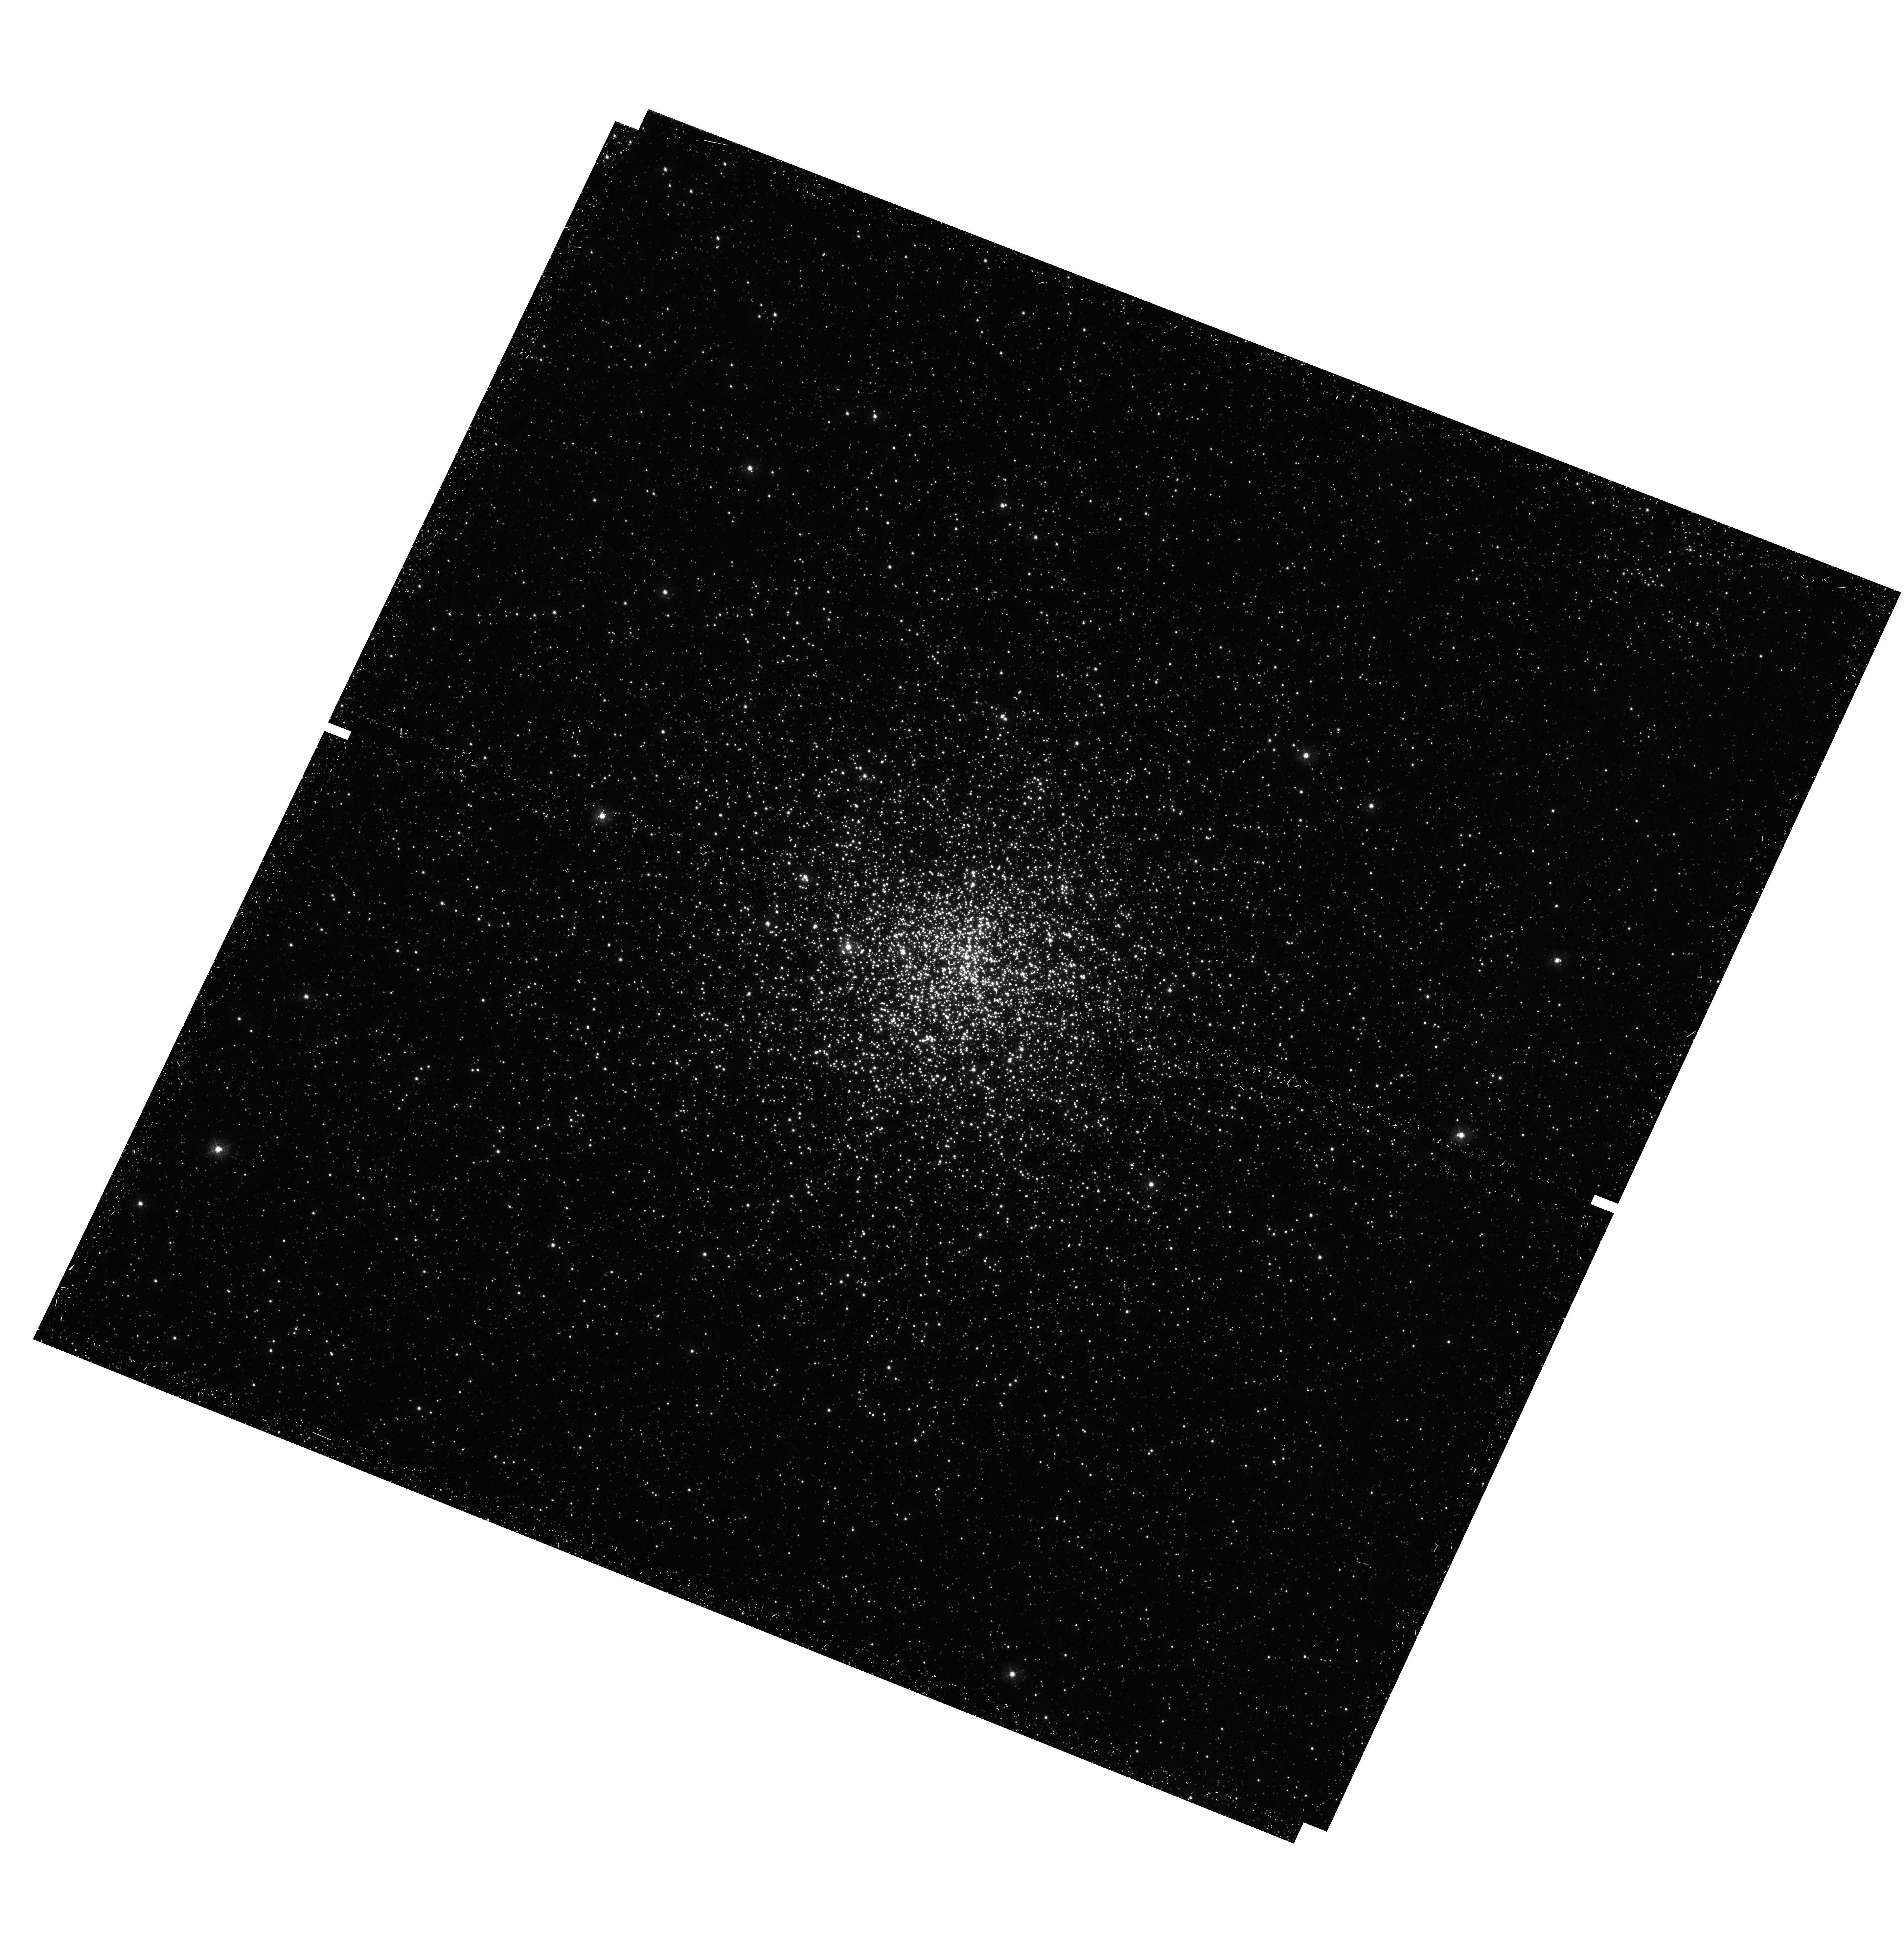
Target: NGC-1856
Instrument: WFC3/UVIS
Filter: F336W
Exposure: 24 min
Observation ID: hst_13379_02_wfc3_uvis_f336w_icb702

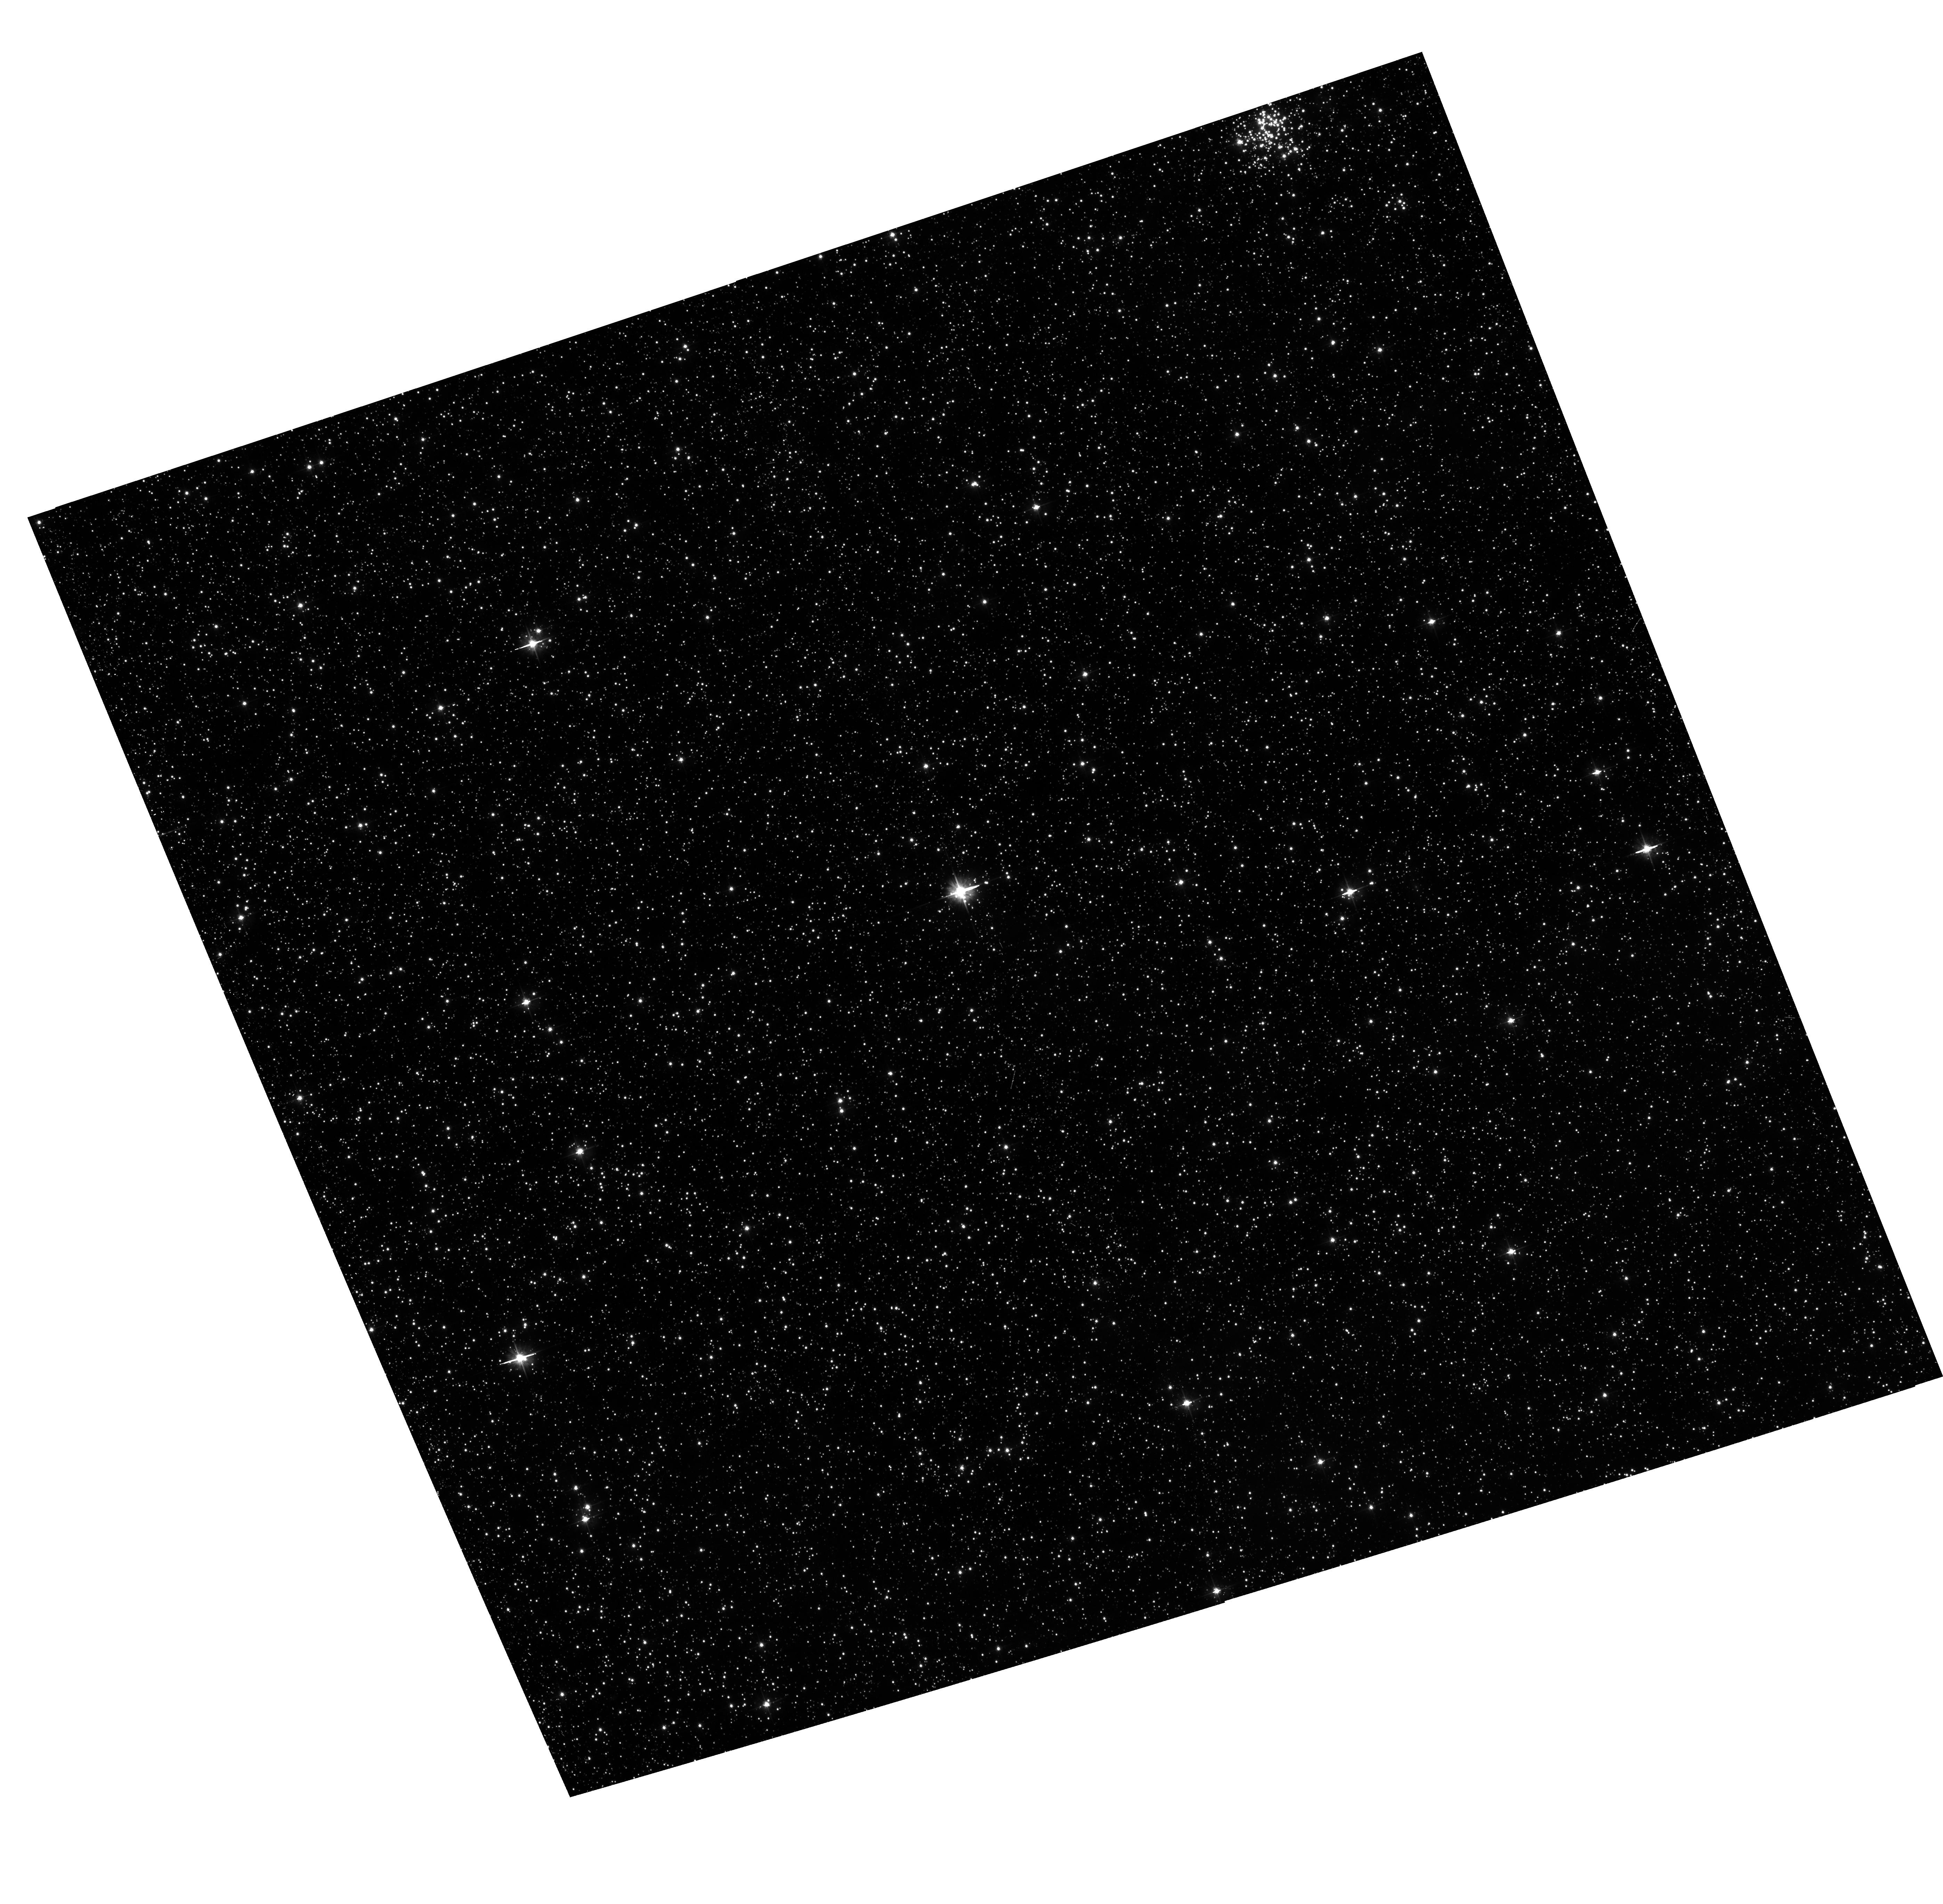
Target: NGC-1856
Instrument: ACS/WFC
Filter: F475W
Exposure: 22 min
Observation ID: hst_13379_02_acs_wfc_f475w_jcb702

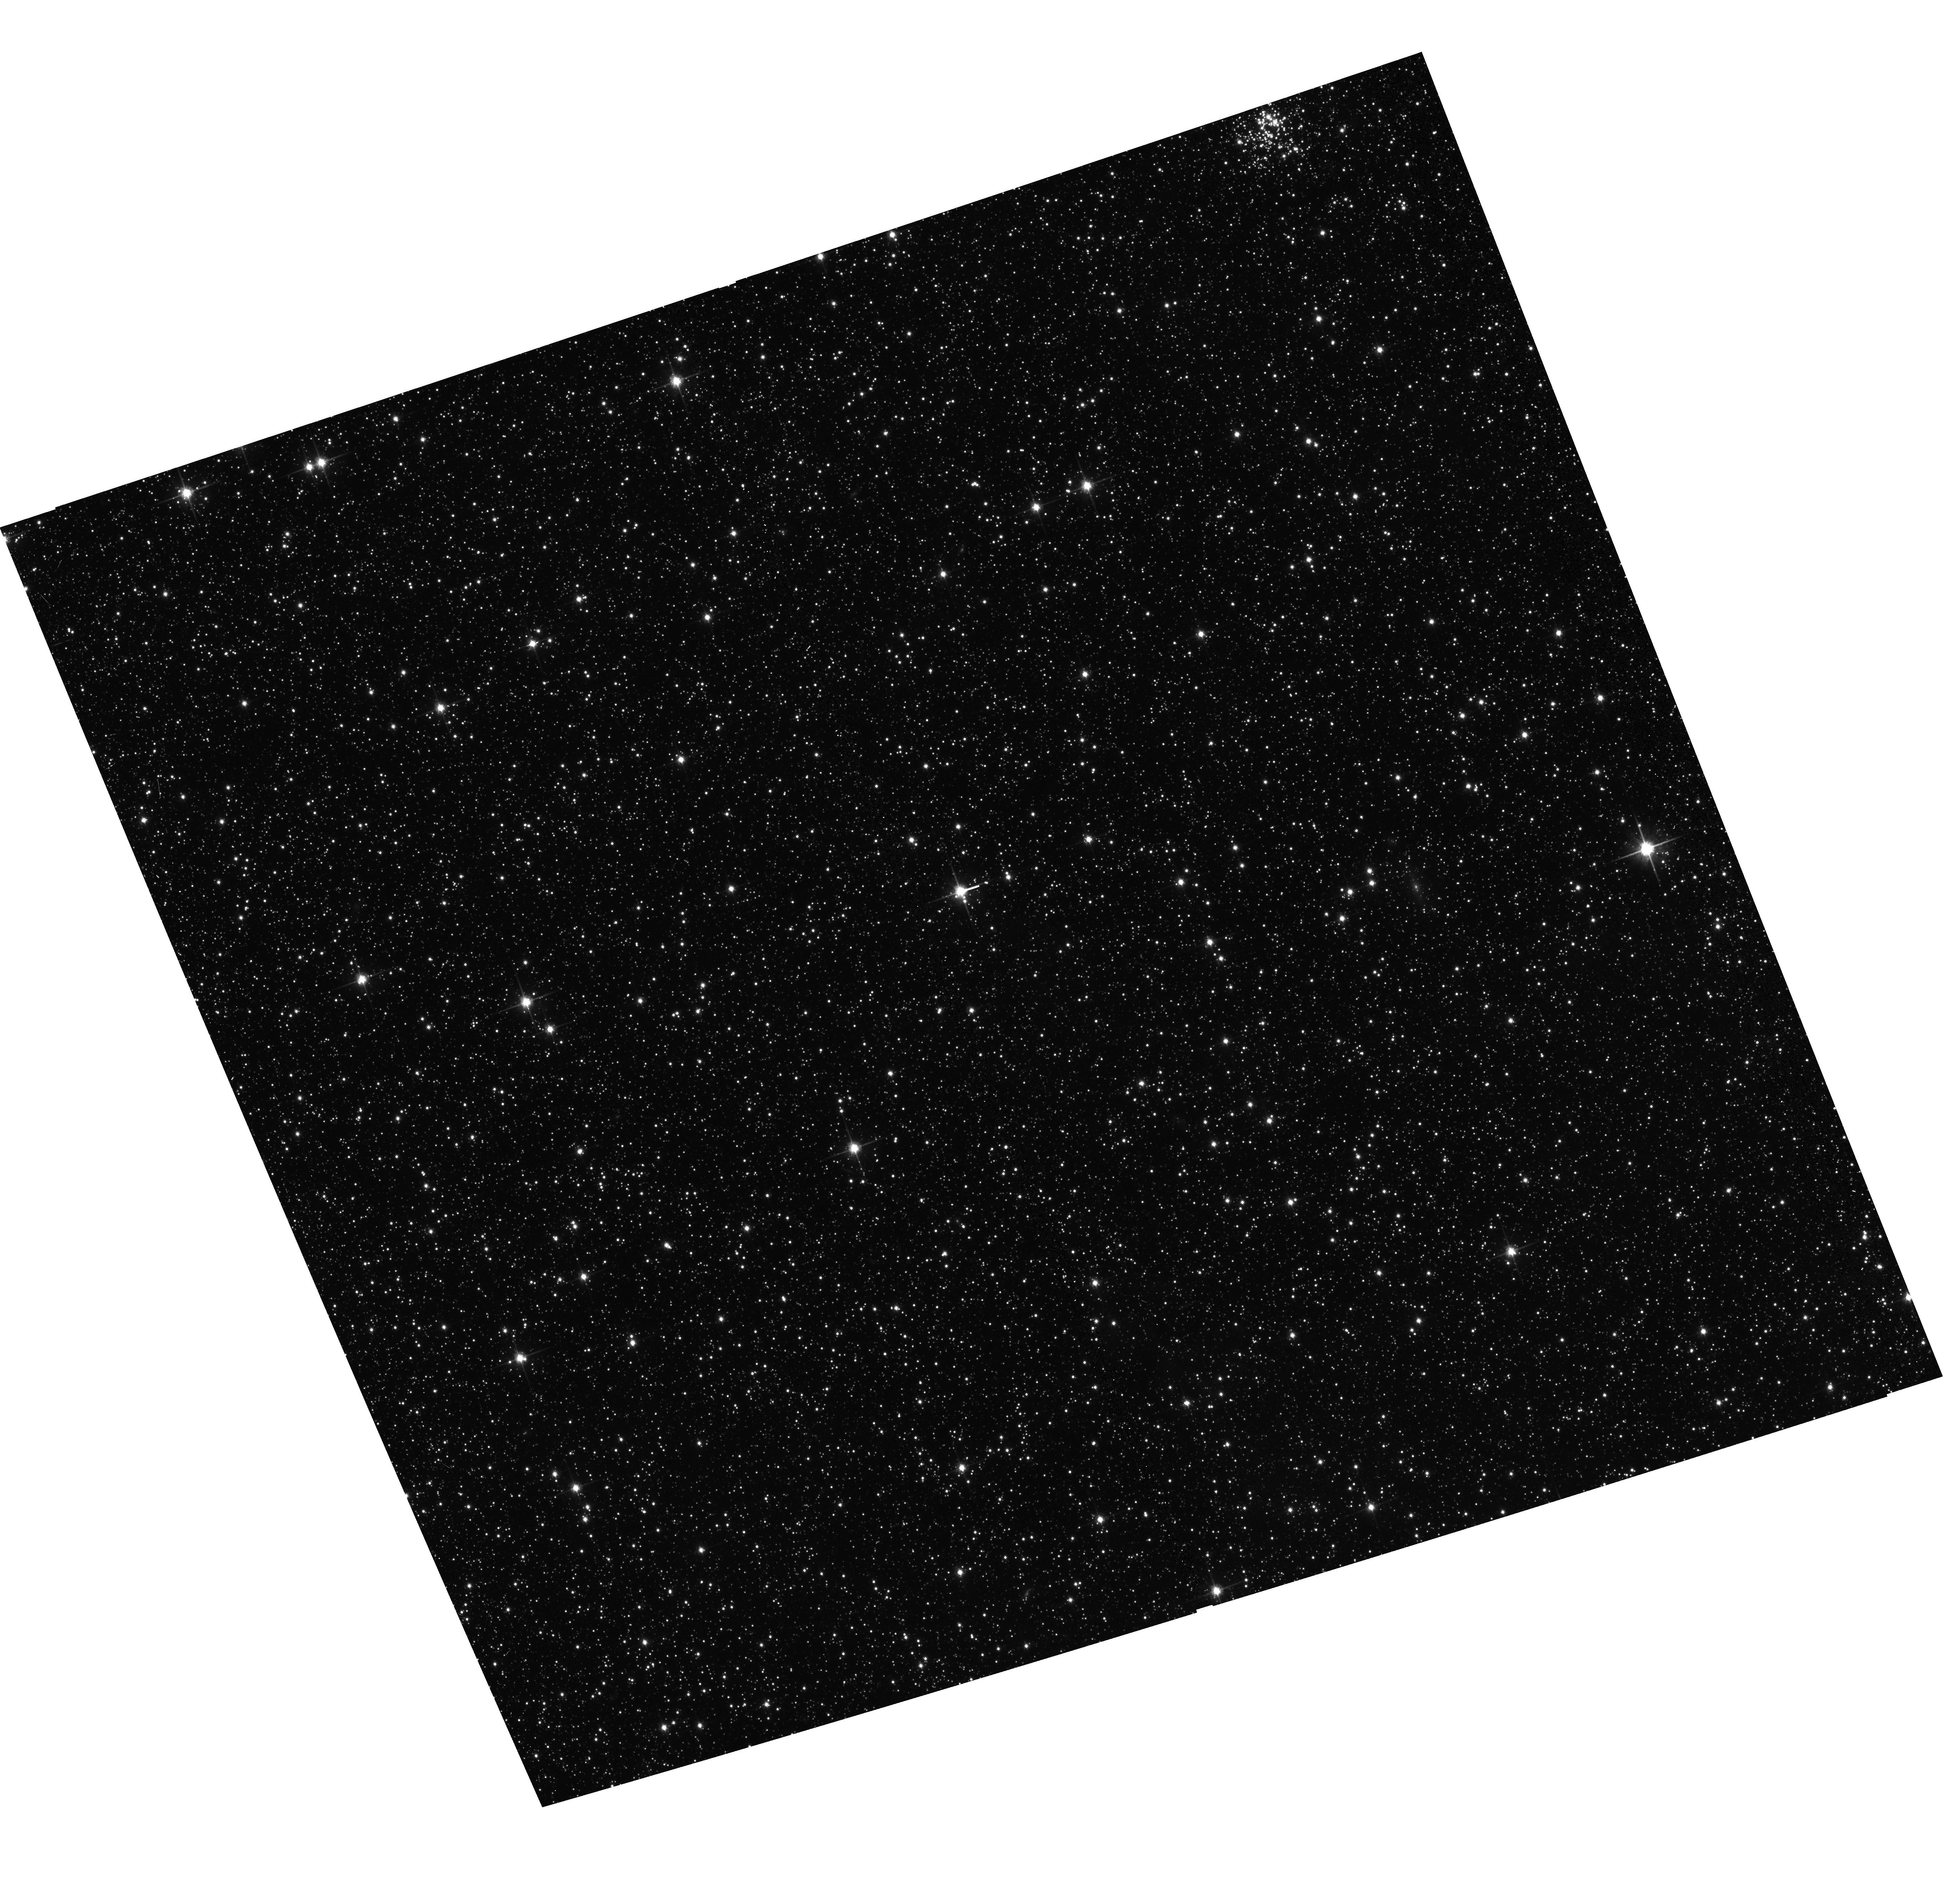
Target: NGC-1856
Instrument: ACS/WFC
Filter: F814W
Exposure: 10 min
Observation ID: hst_13379_02_acs_wfc_f814w_jcb702

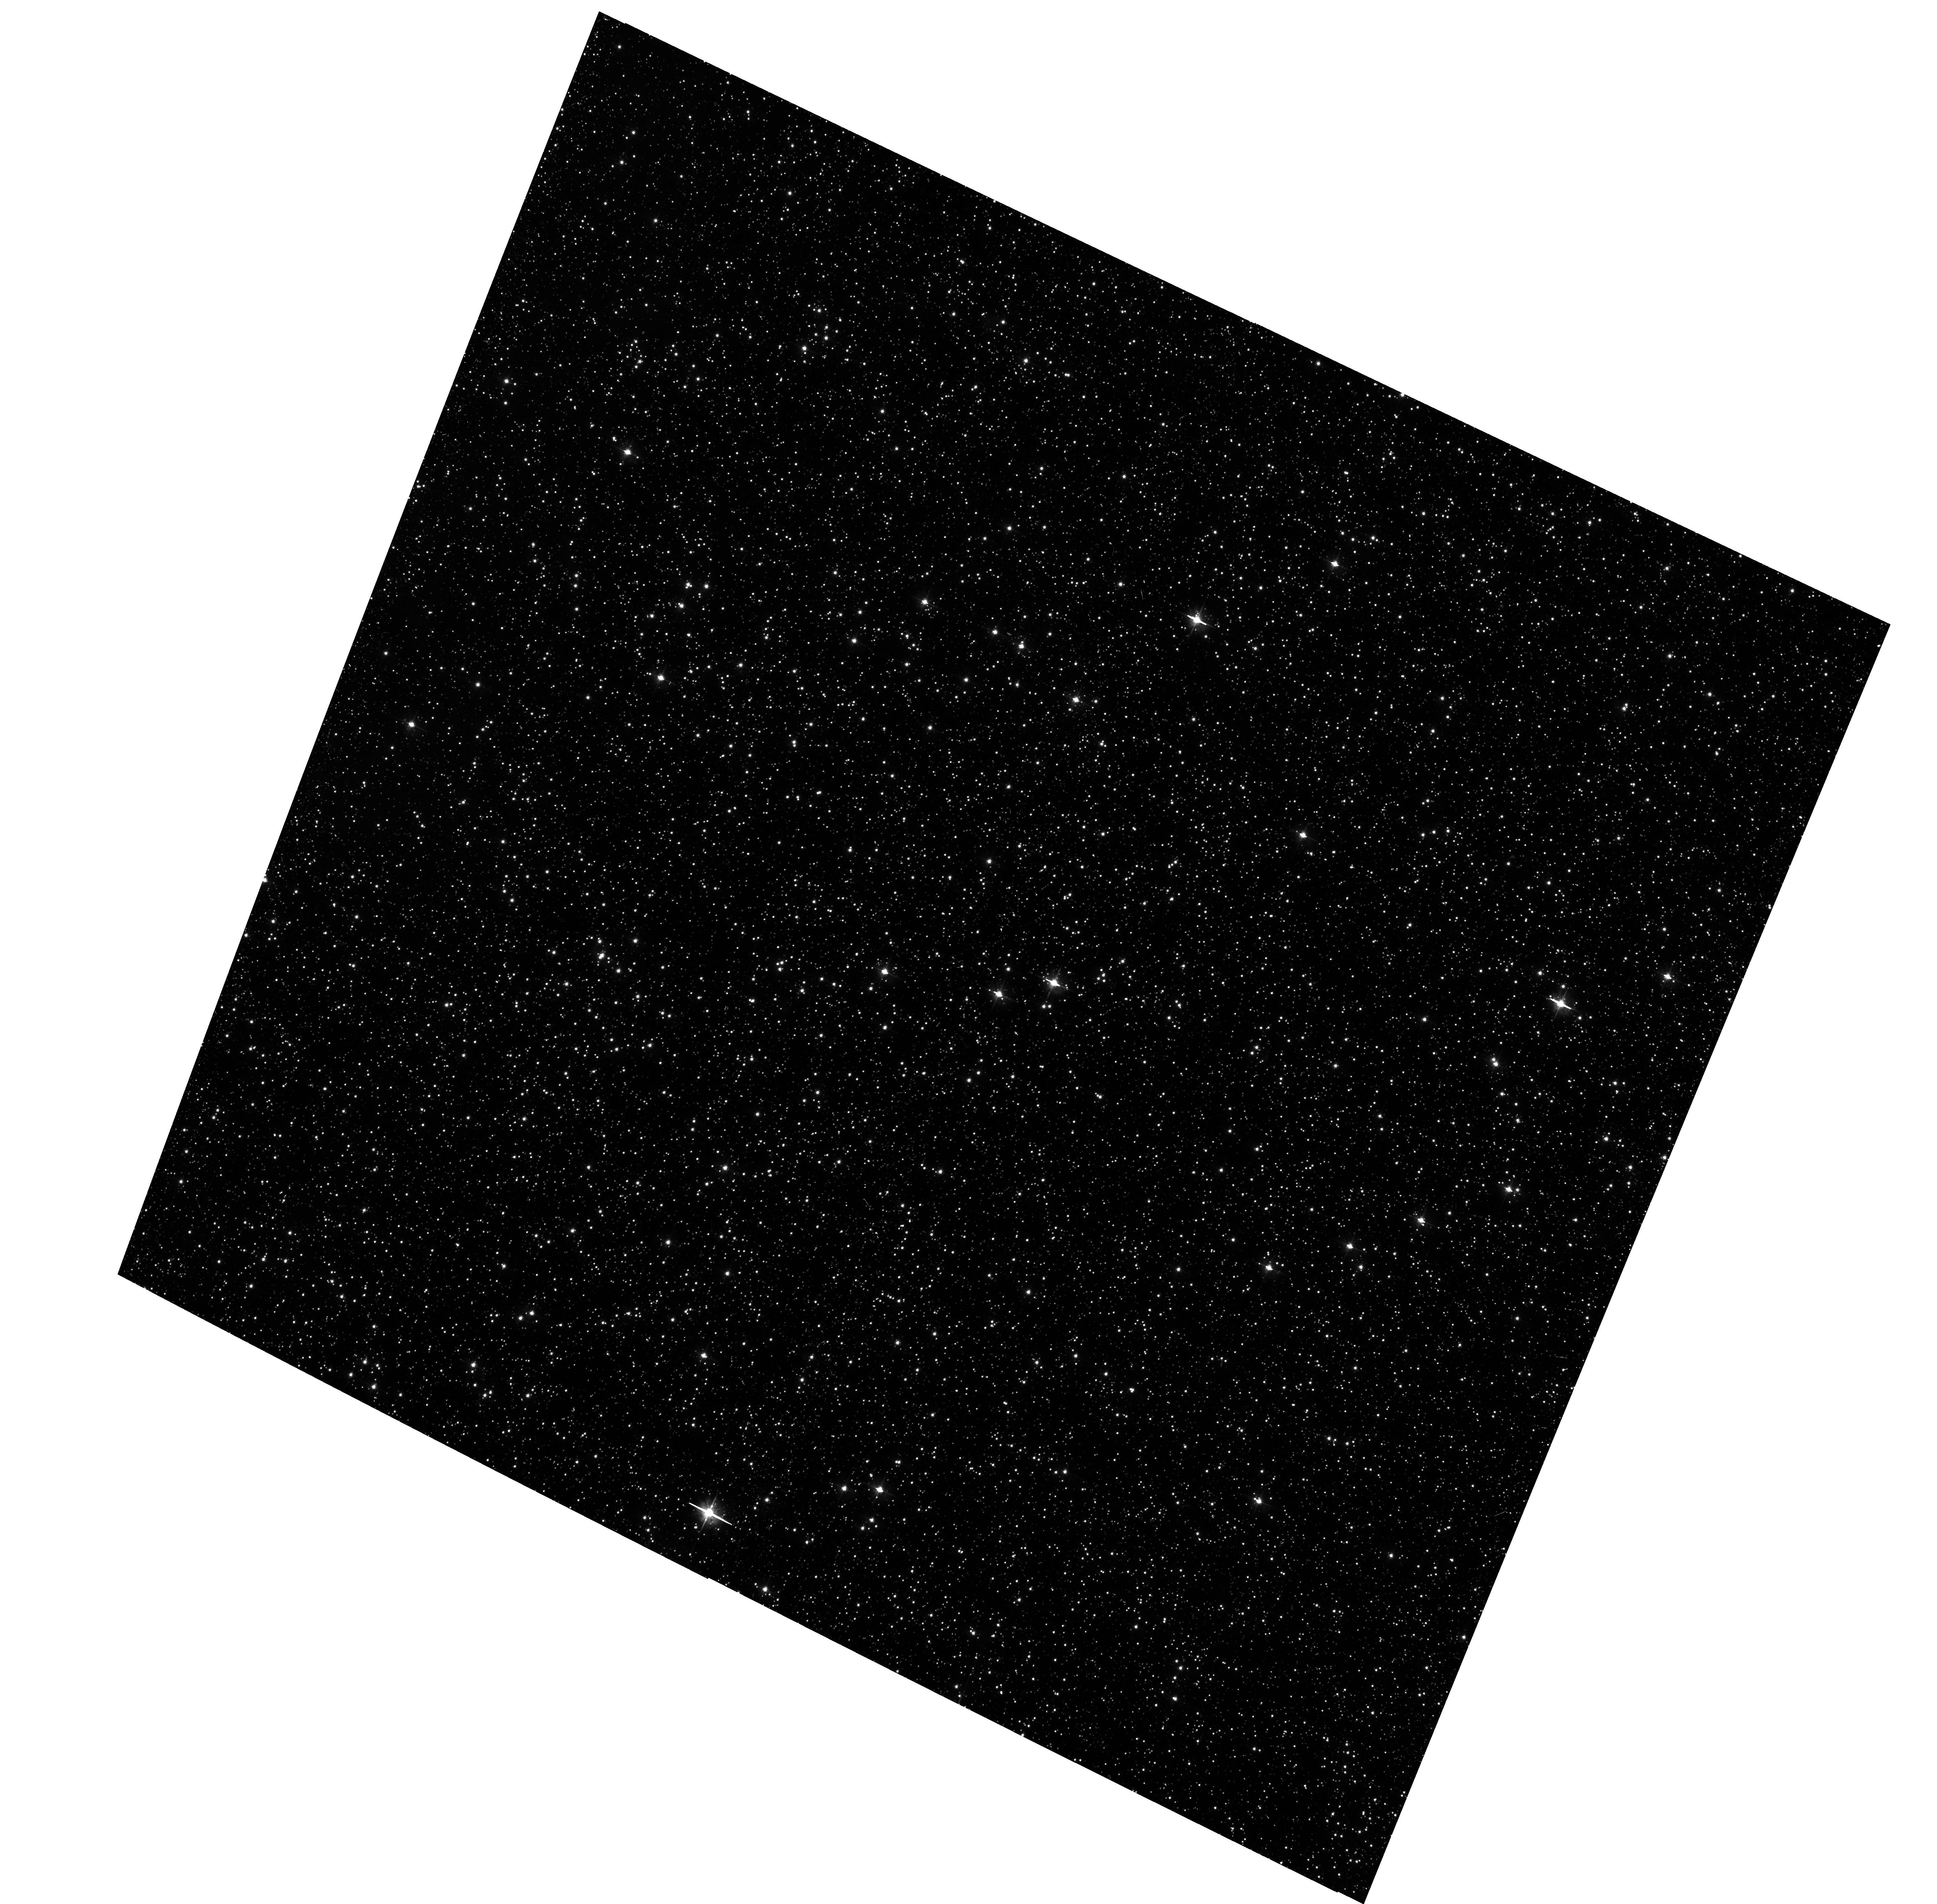
Target: NGC-1856
Instrument: ACS/WFC
Filter: F475W
Exposure: 22 min
Observation ID: hst_13379_01_acs_wfc_f475w_jcb701

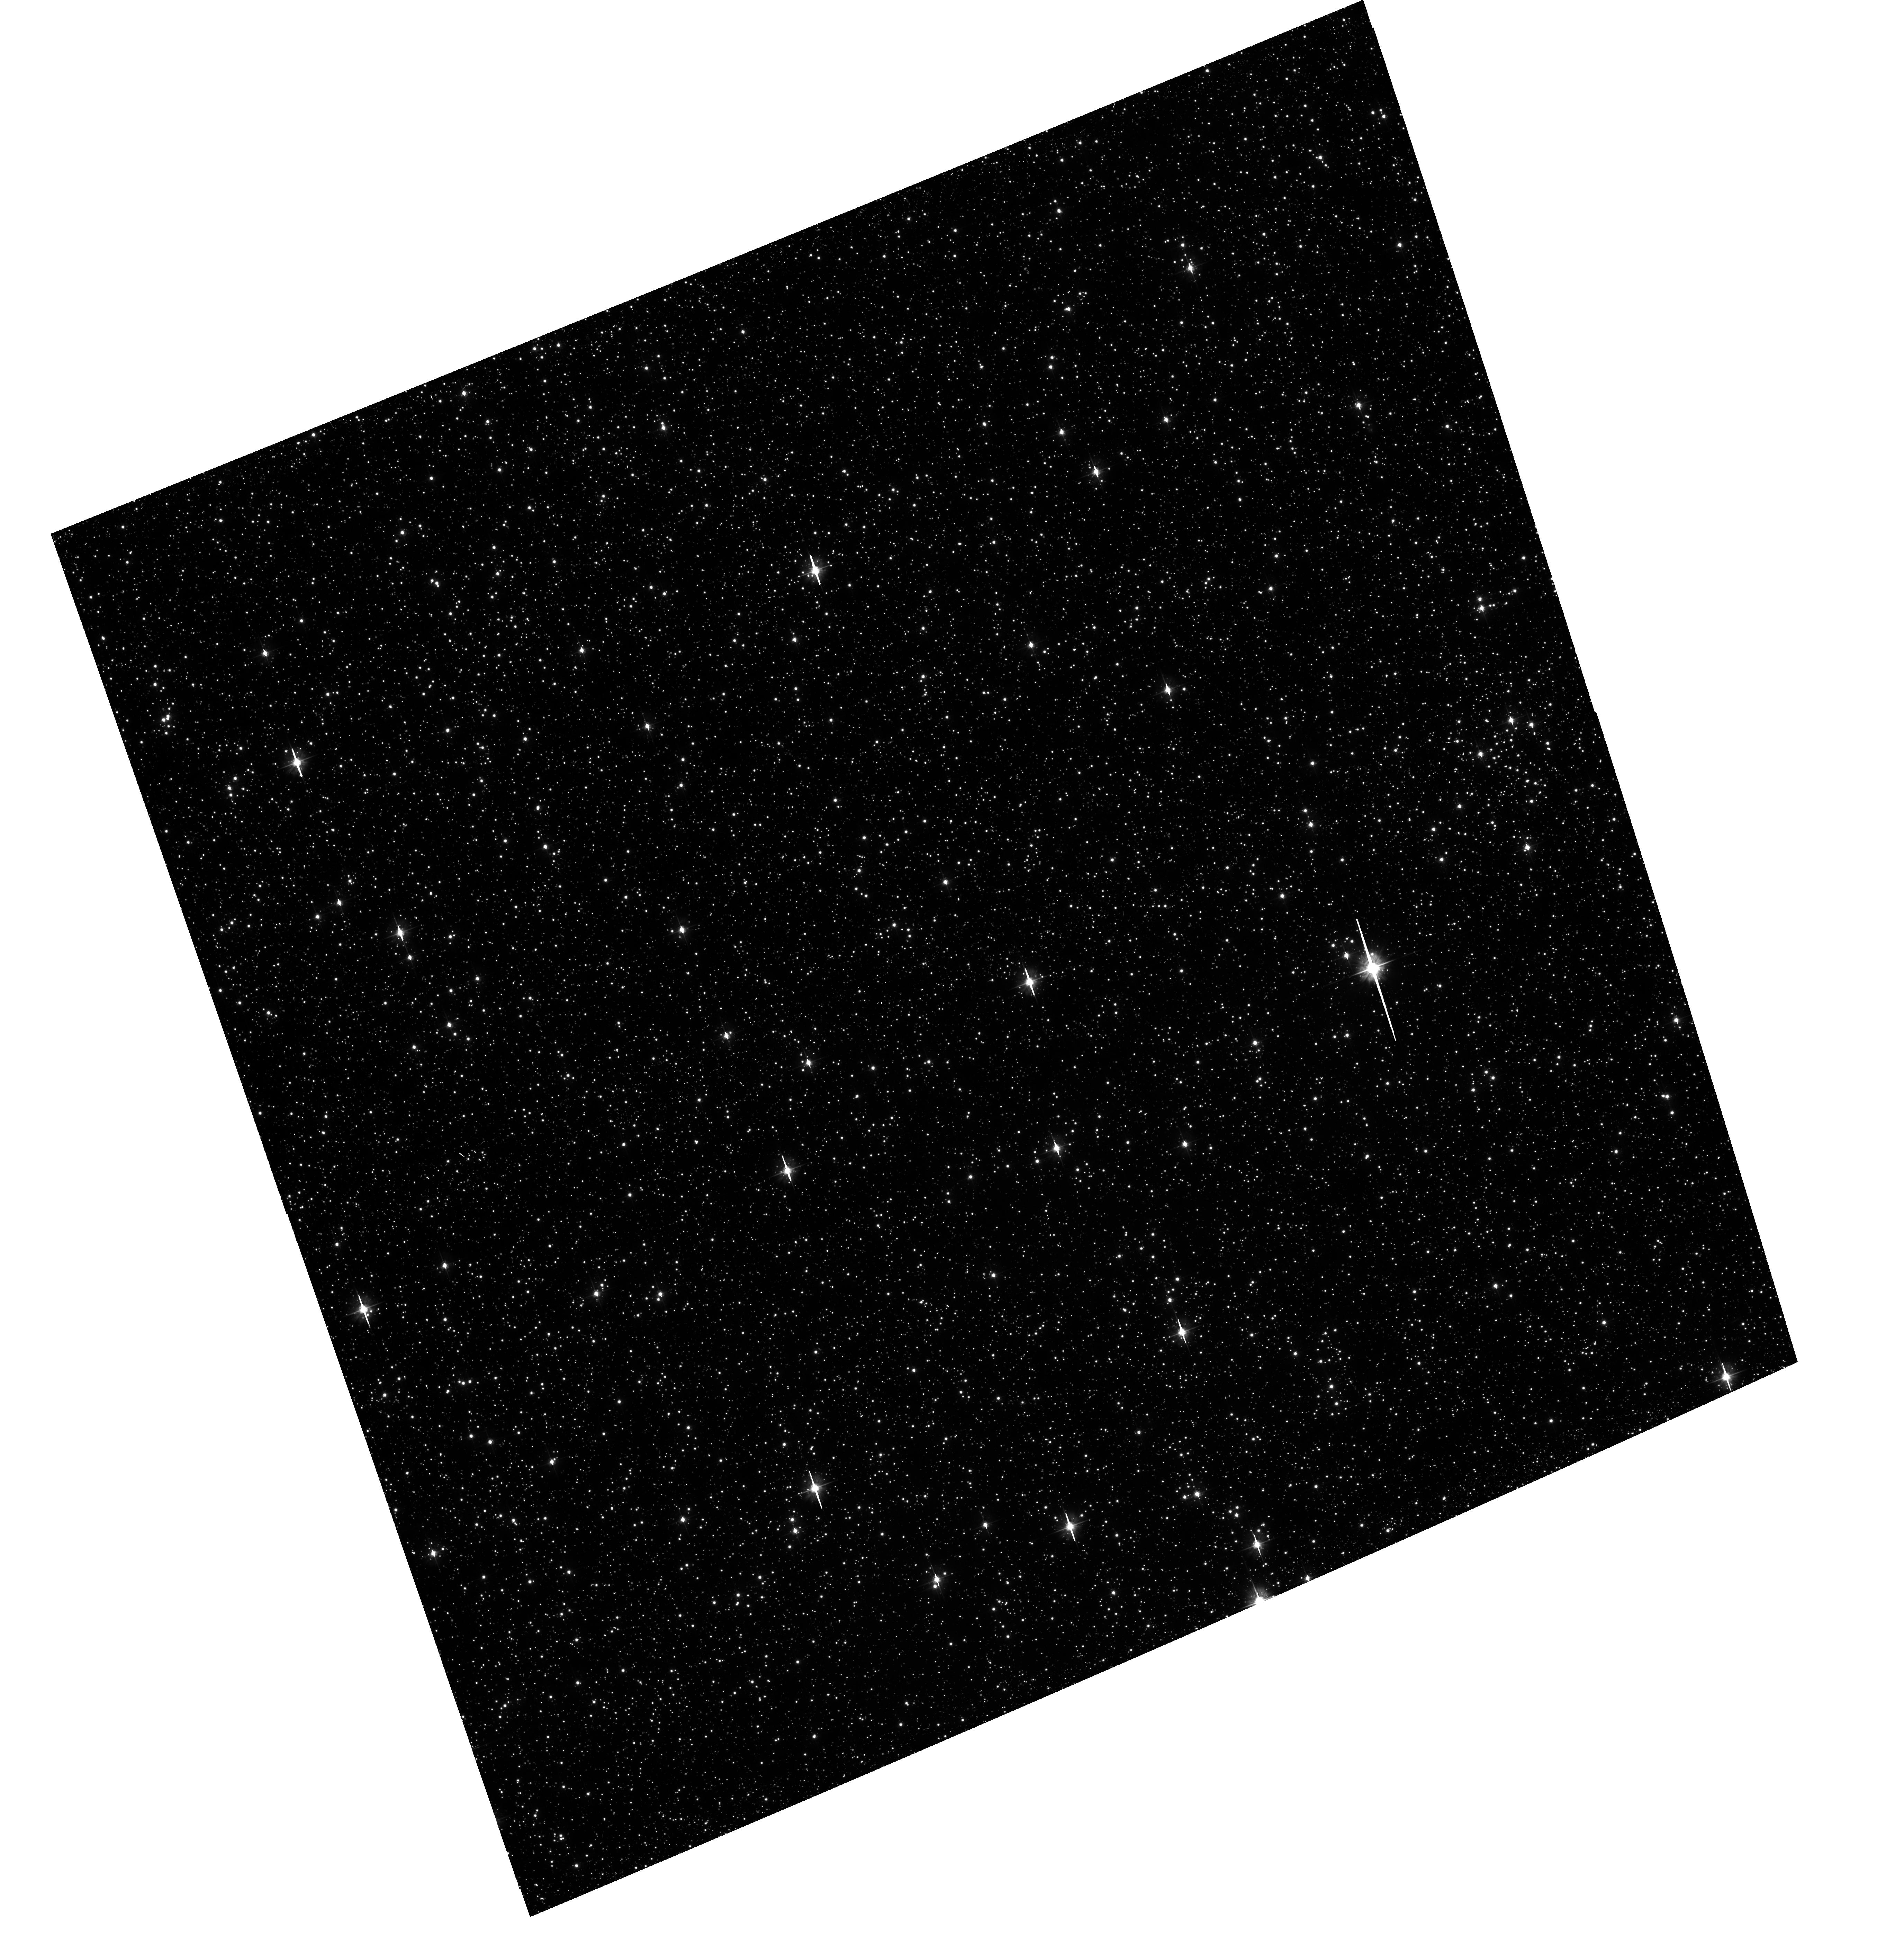
Target: NGC-1856
Instrument: ACS/WFC
Filter: F475W
Exposure: 22 min
Observation ID: hst_13379_04_acs_wfc_f475w_jcb704

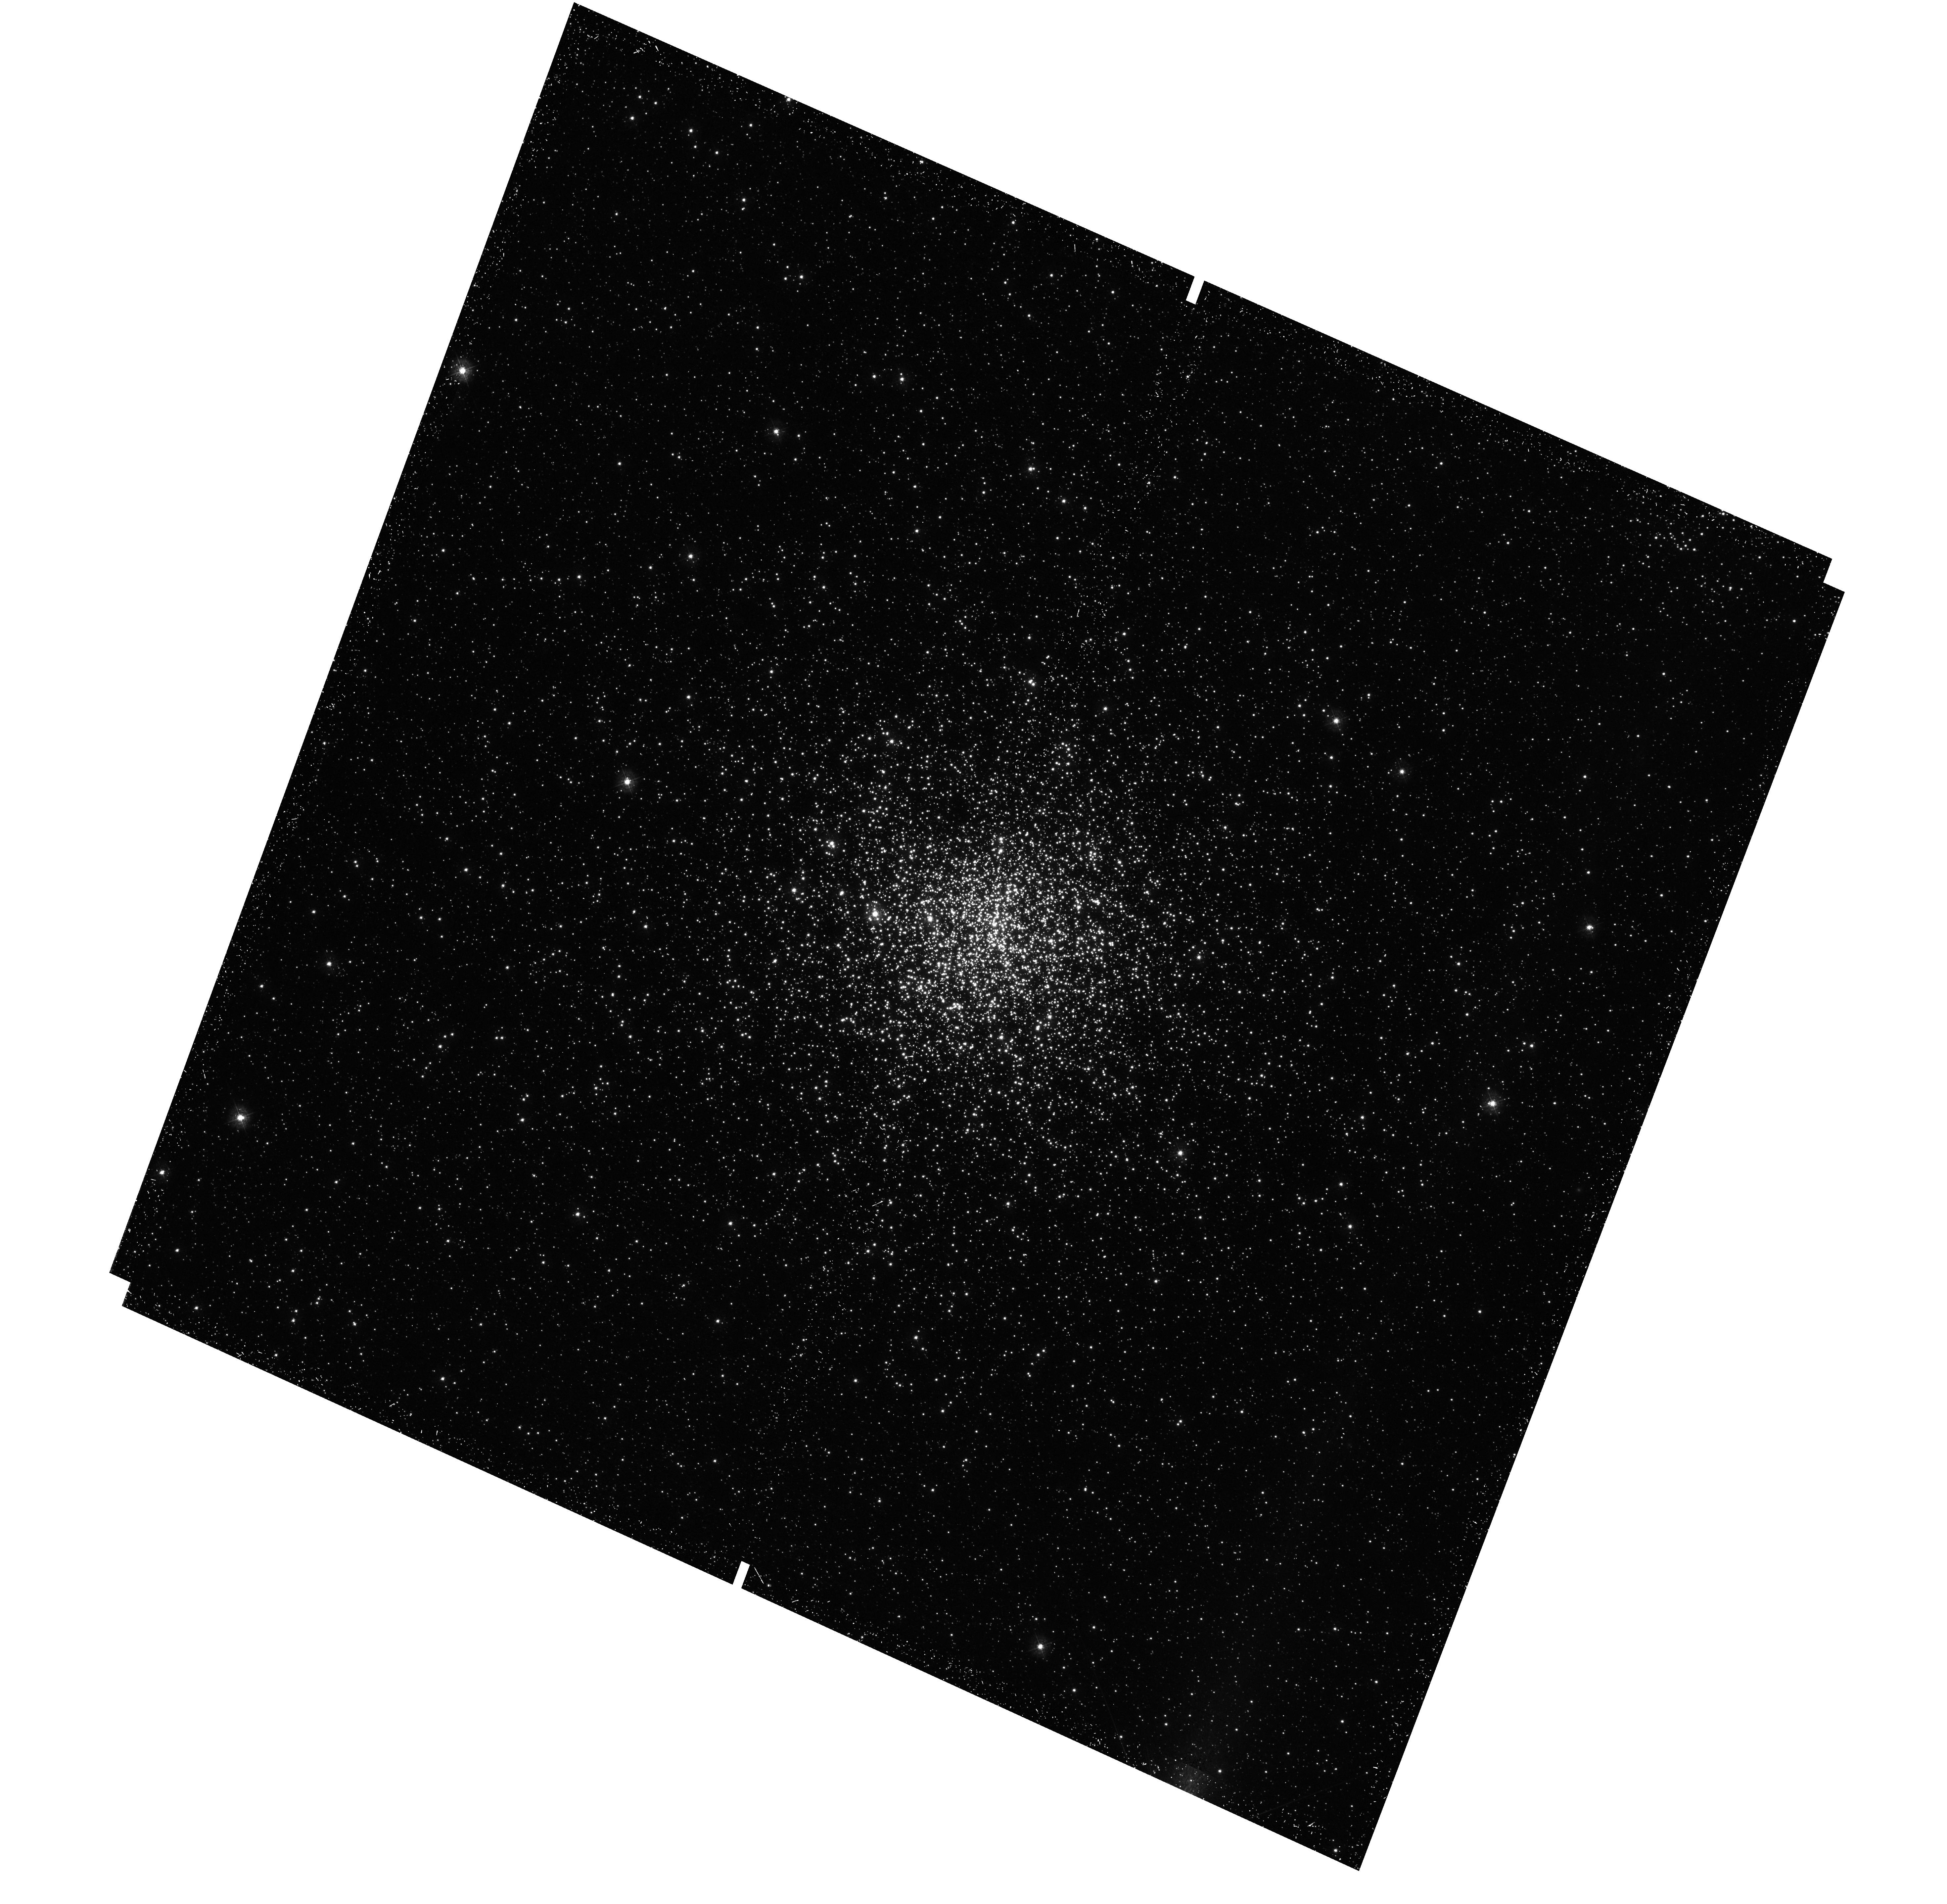
Target: NGC-1856
Instrument: WFC3/UVIS
Filter: F336W
Exposure: 24 min
Observation ID: hst_13379_04_wfc3_uvis_f336w_icb704

Multiple stellar populations in the young Large Magellanic Cloud cluster NGC1856 (PI: Milone, Antonino Paolo)

The recent discovery of multiple sequences in the color-magnitude diagram of Galactic globular clusters have demonstrated that star clusters have experienced a complex star-formation history. Apparently, the only way to explain the main sequence splitting appears to be the product of hot CNO burning, including He, which can be enriched up to an astonishingly high Y~0.40. Recent discoveries have demonstrated that the CMDs of a large fraction of intermediate-age clusters in the Magellanic Clouds (~70 %) are not consistent with the simple, single stellar population hypothesis. The conditions under which star clusters experience the formation of multiple generations remain controversial. A breakthrough understanding of the problem can be provided by the young stellar clusters, where second generation of stars may be forming, or just formed. However, these objects have been poorly studied to date. To properly constraint the multipopulation phenomenon, we propose deep UVIS imaging of the ~300 Myrs old LMC star cluster NGC 1856 which, according to a recent study, is the best candidate to host multiple stellar populations. The proposed observations will allow us to accurately measure possible age difference between the stellar populations providing fundamental clues on the formation mechanism. Our simulations of WFC3 performance suggest that our observing strategy allow us to detect a main sequence split caused by an He difference as small as Delta Y ~0.03.